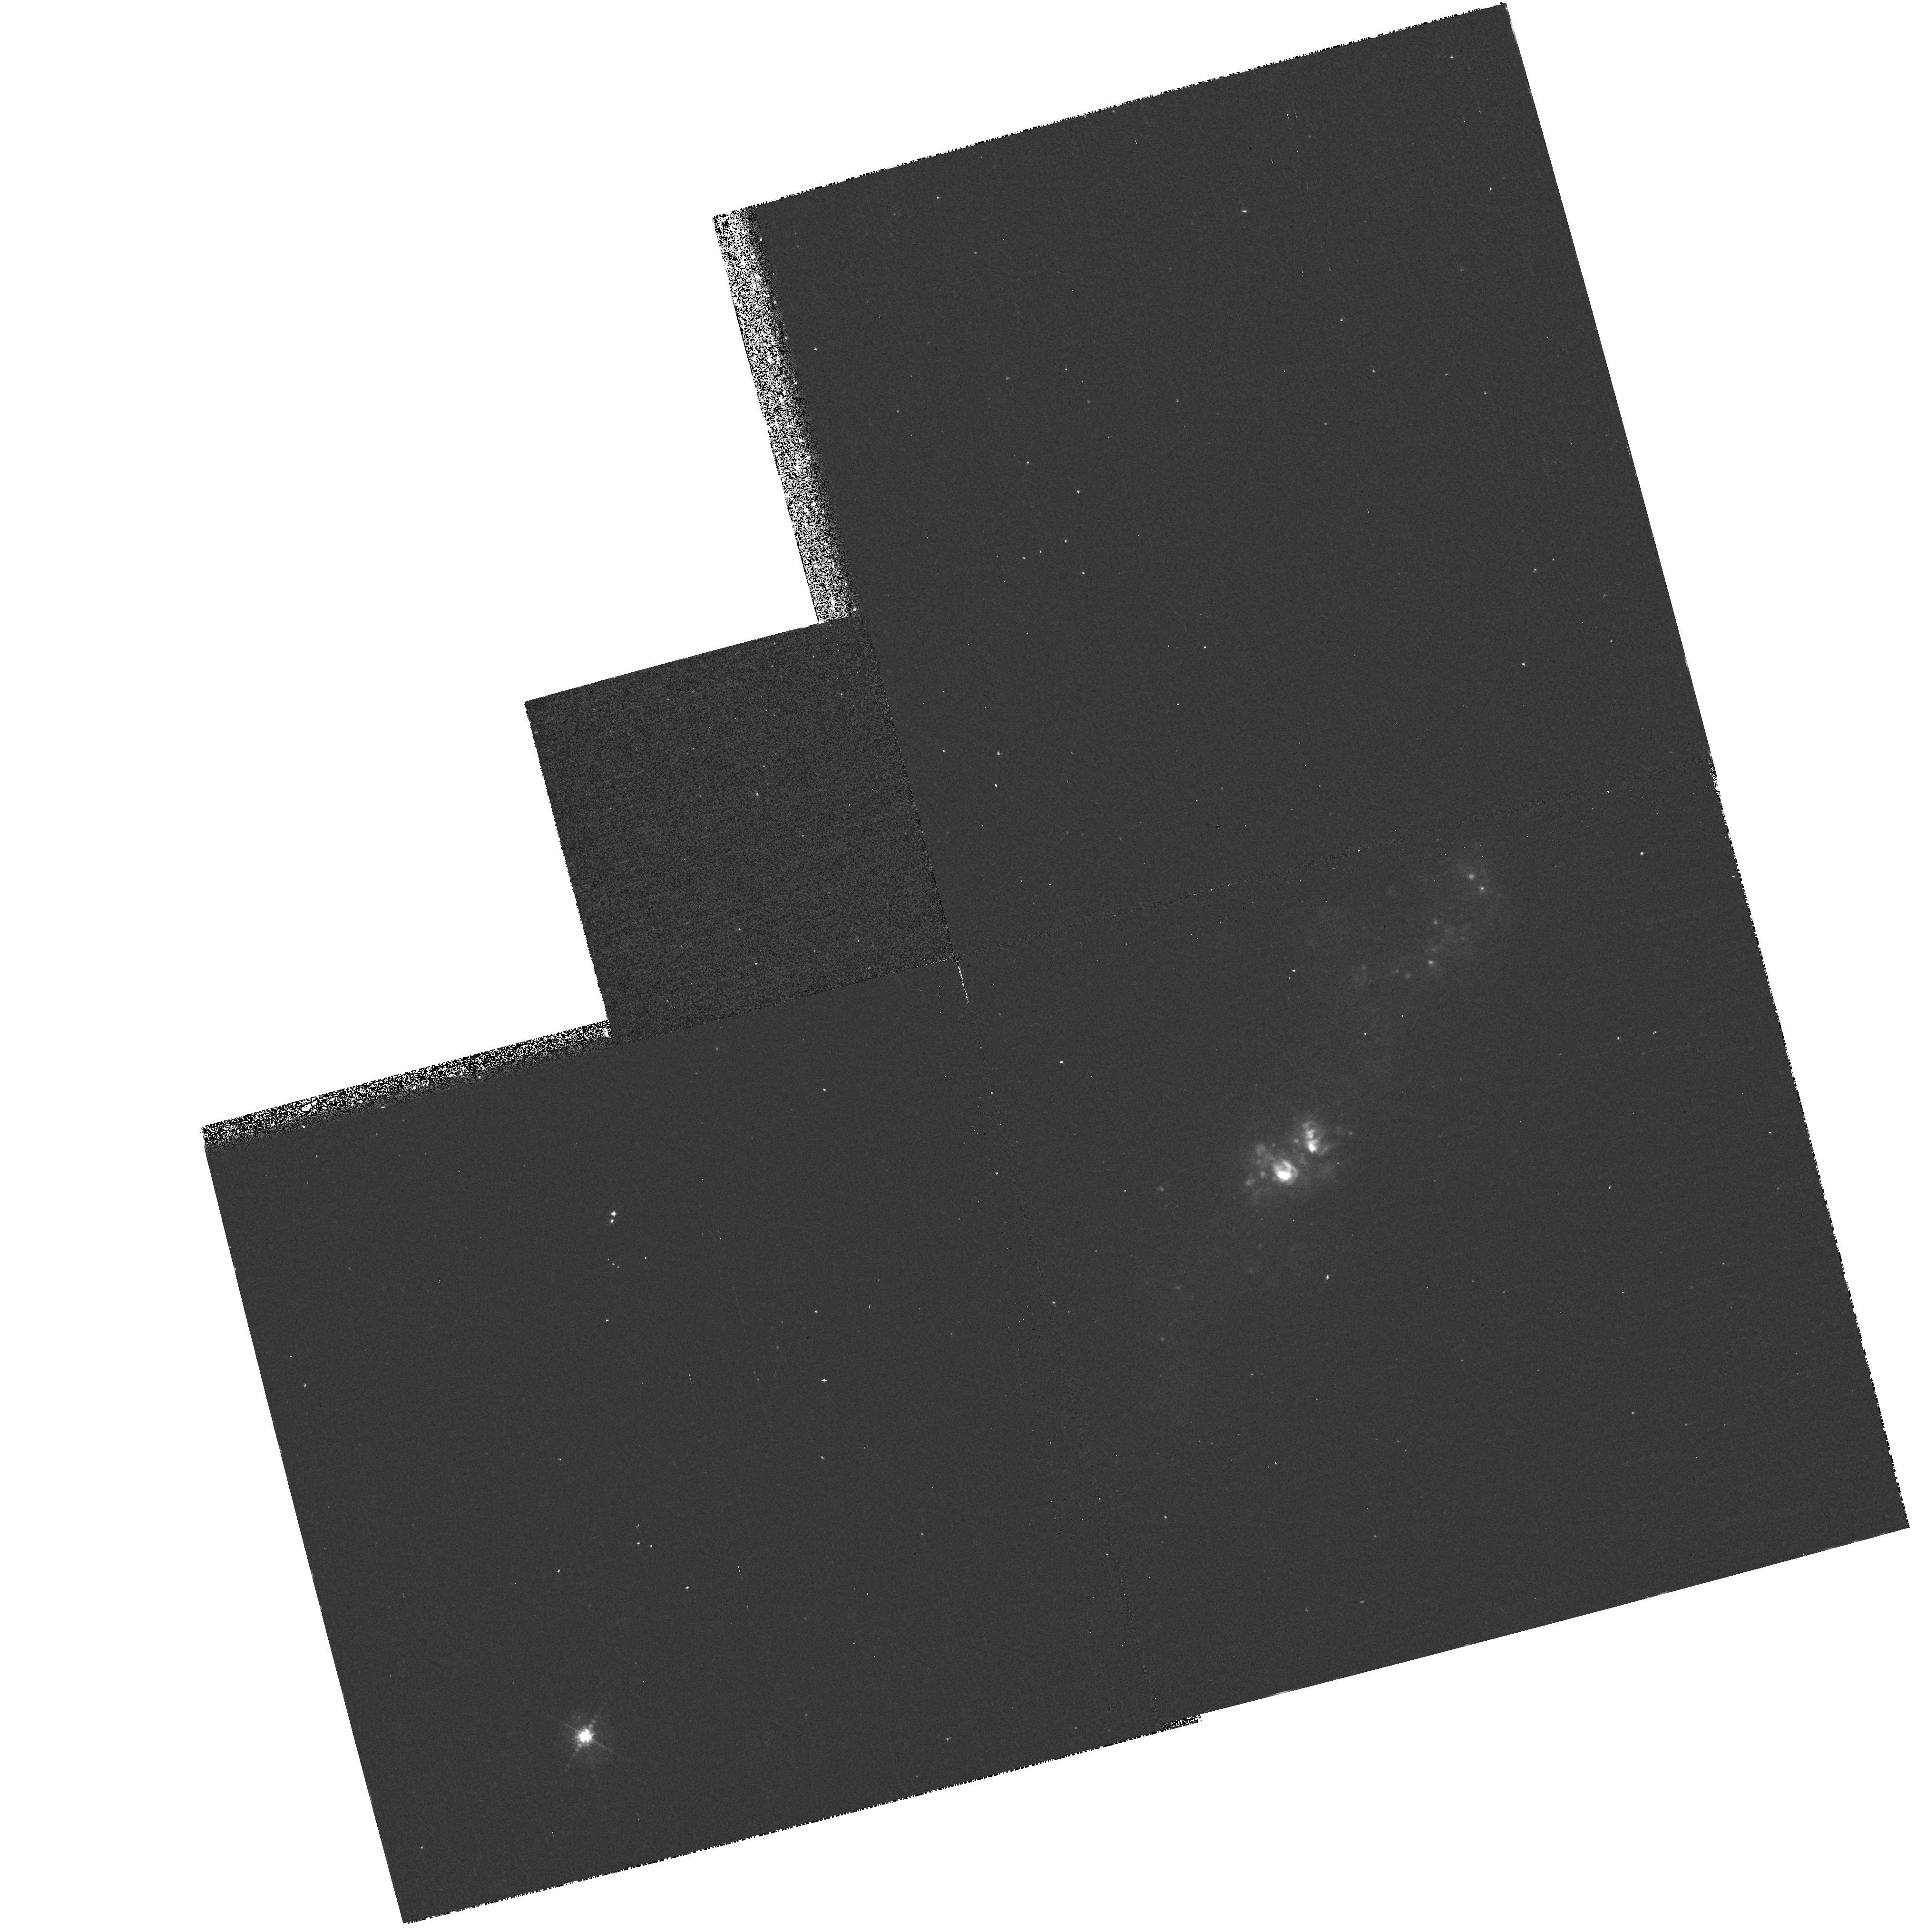
Target: UGC5456
Instrument: WFPC2/PC
Filter: F656N
Exposure: 18 min
Observation ID: hst_6569_02_wfpc2_pc_f656n_u3n802

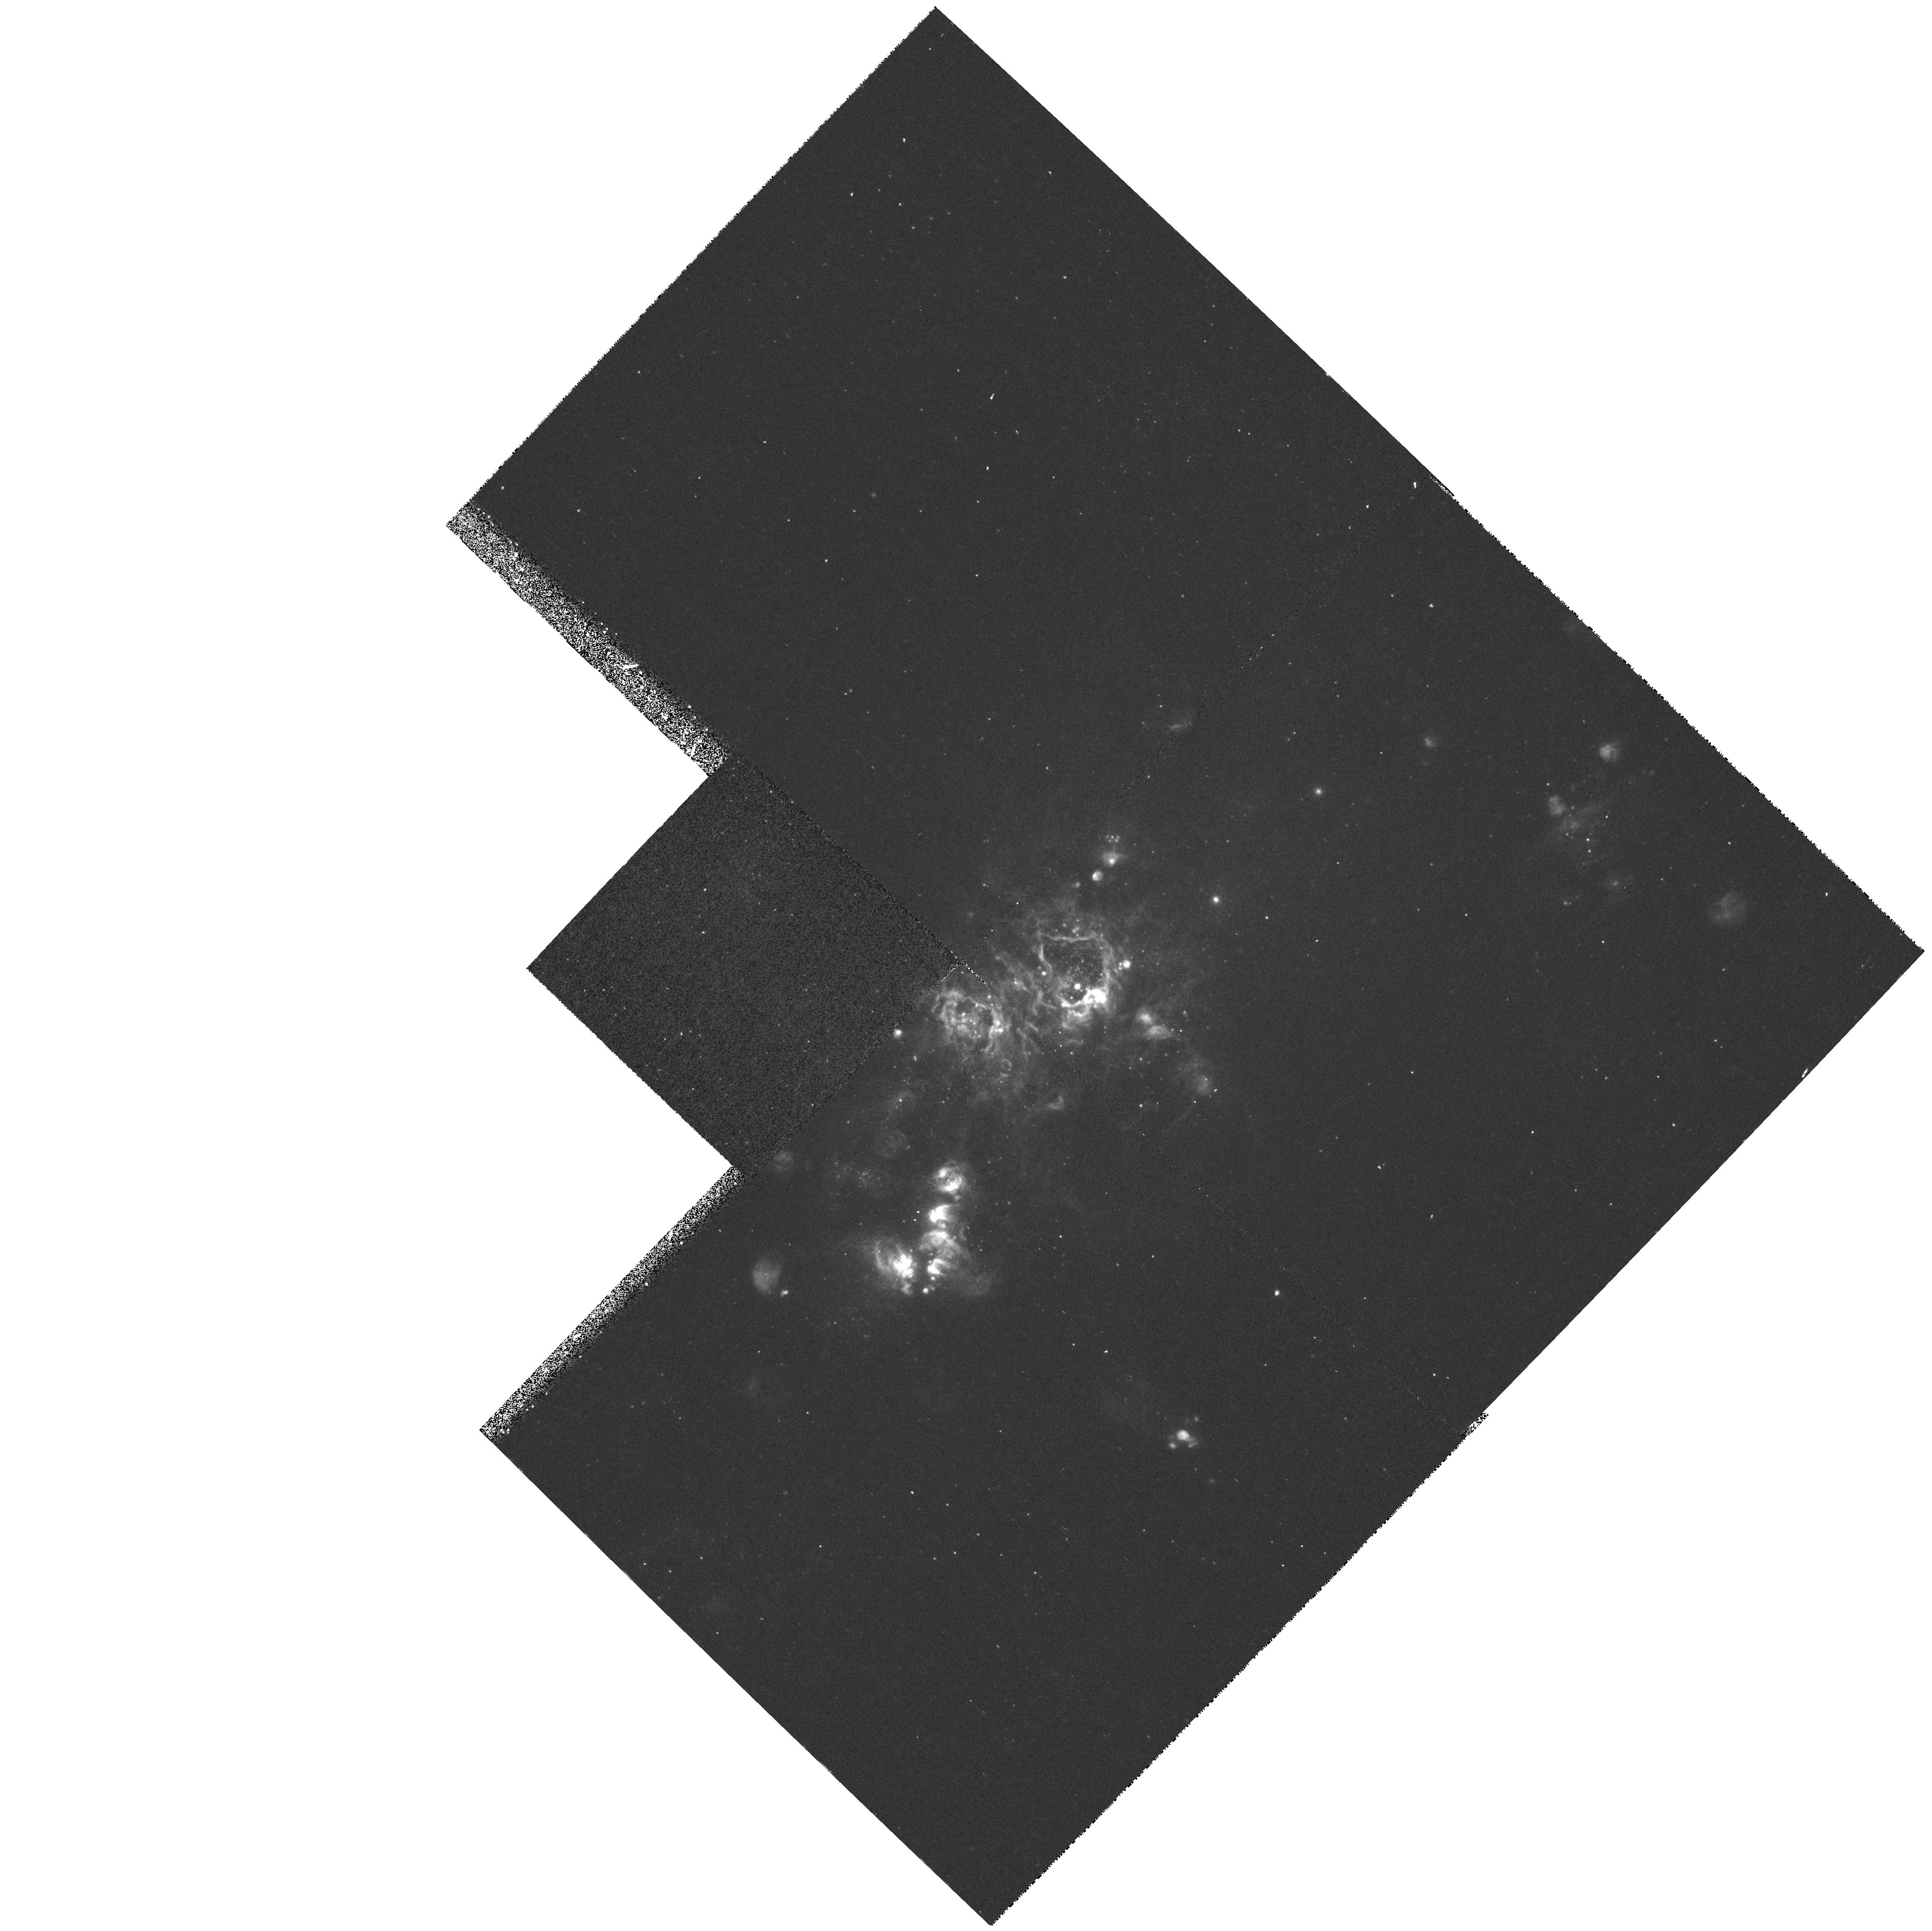
Target: NGC4214
Instrument: WFPC2/PC
Filter: F502N
Exposure: 25 min
Observation ID: hst_6569_01_wfpc2_pc_f502n_u3n801

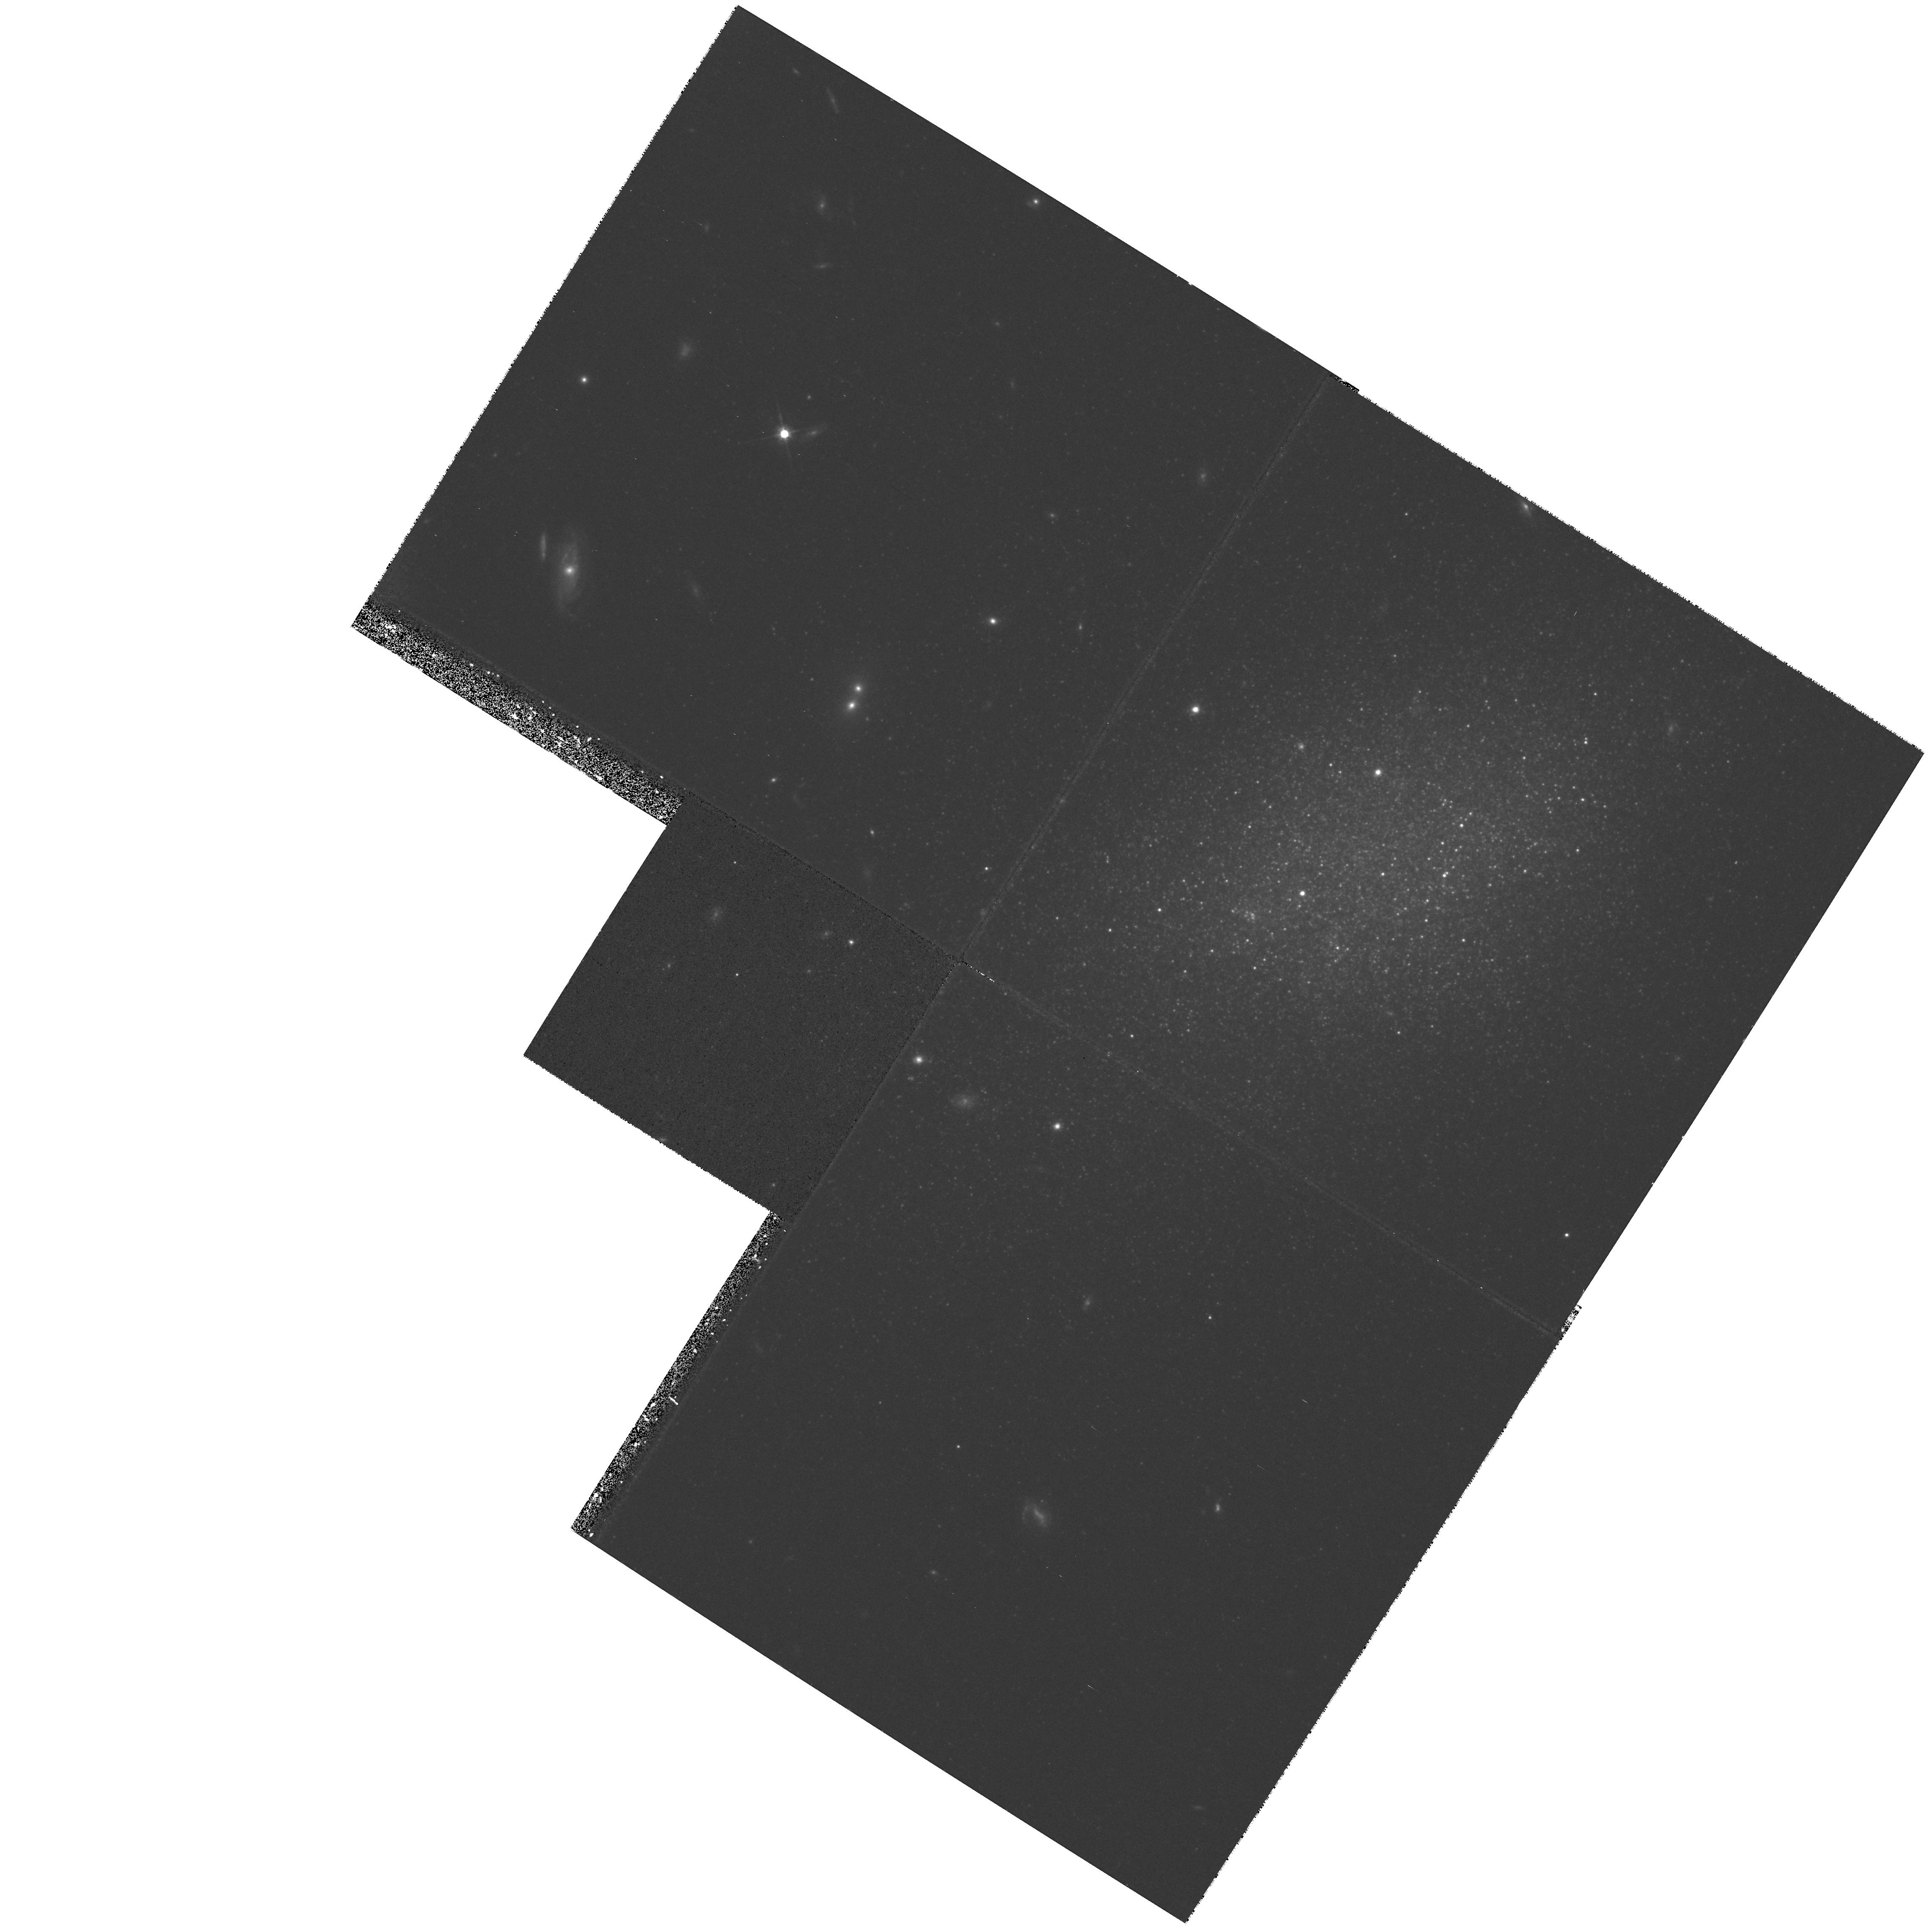
Target: UGC685
Instrument: WFPC2/PC
Filter: F814W
Exposure: 22 min
Observation ID: hst_6569_03_wfpc2_pc_f814w_u3n803

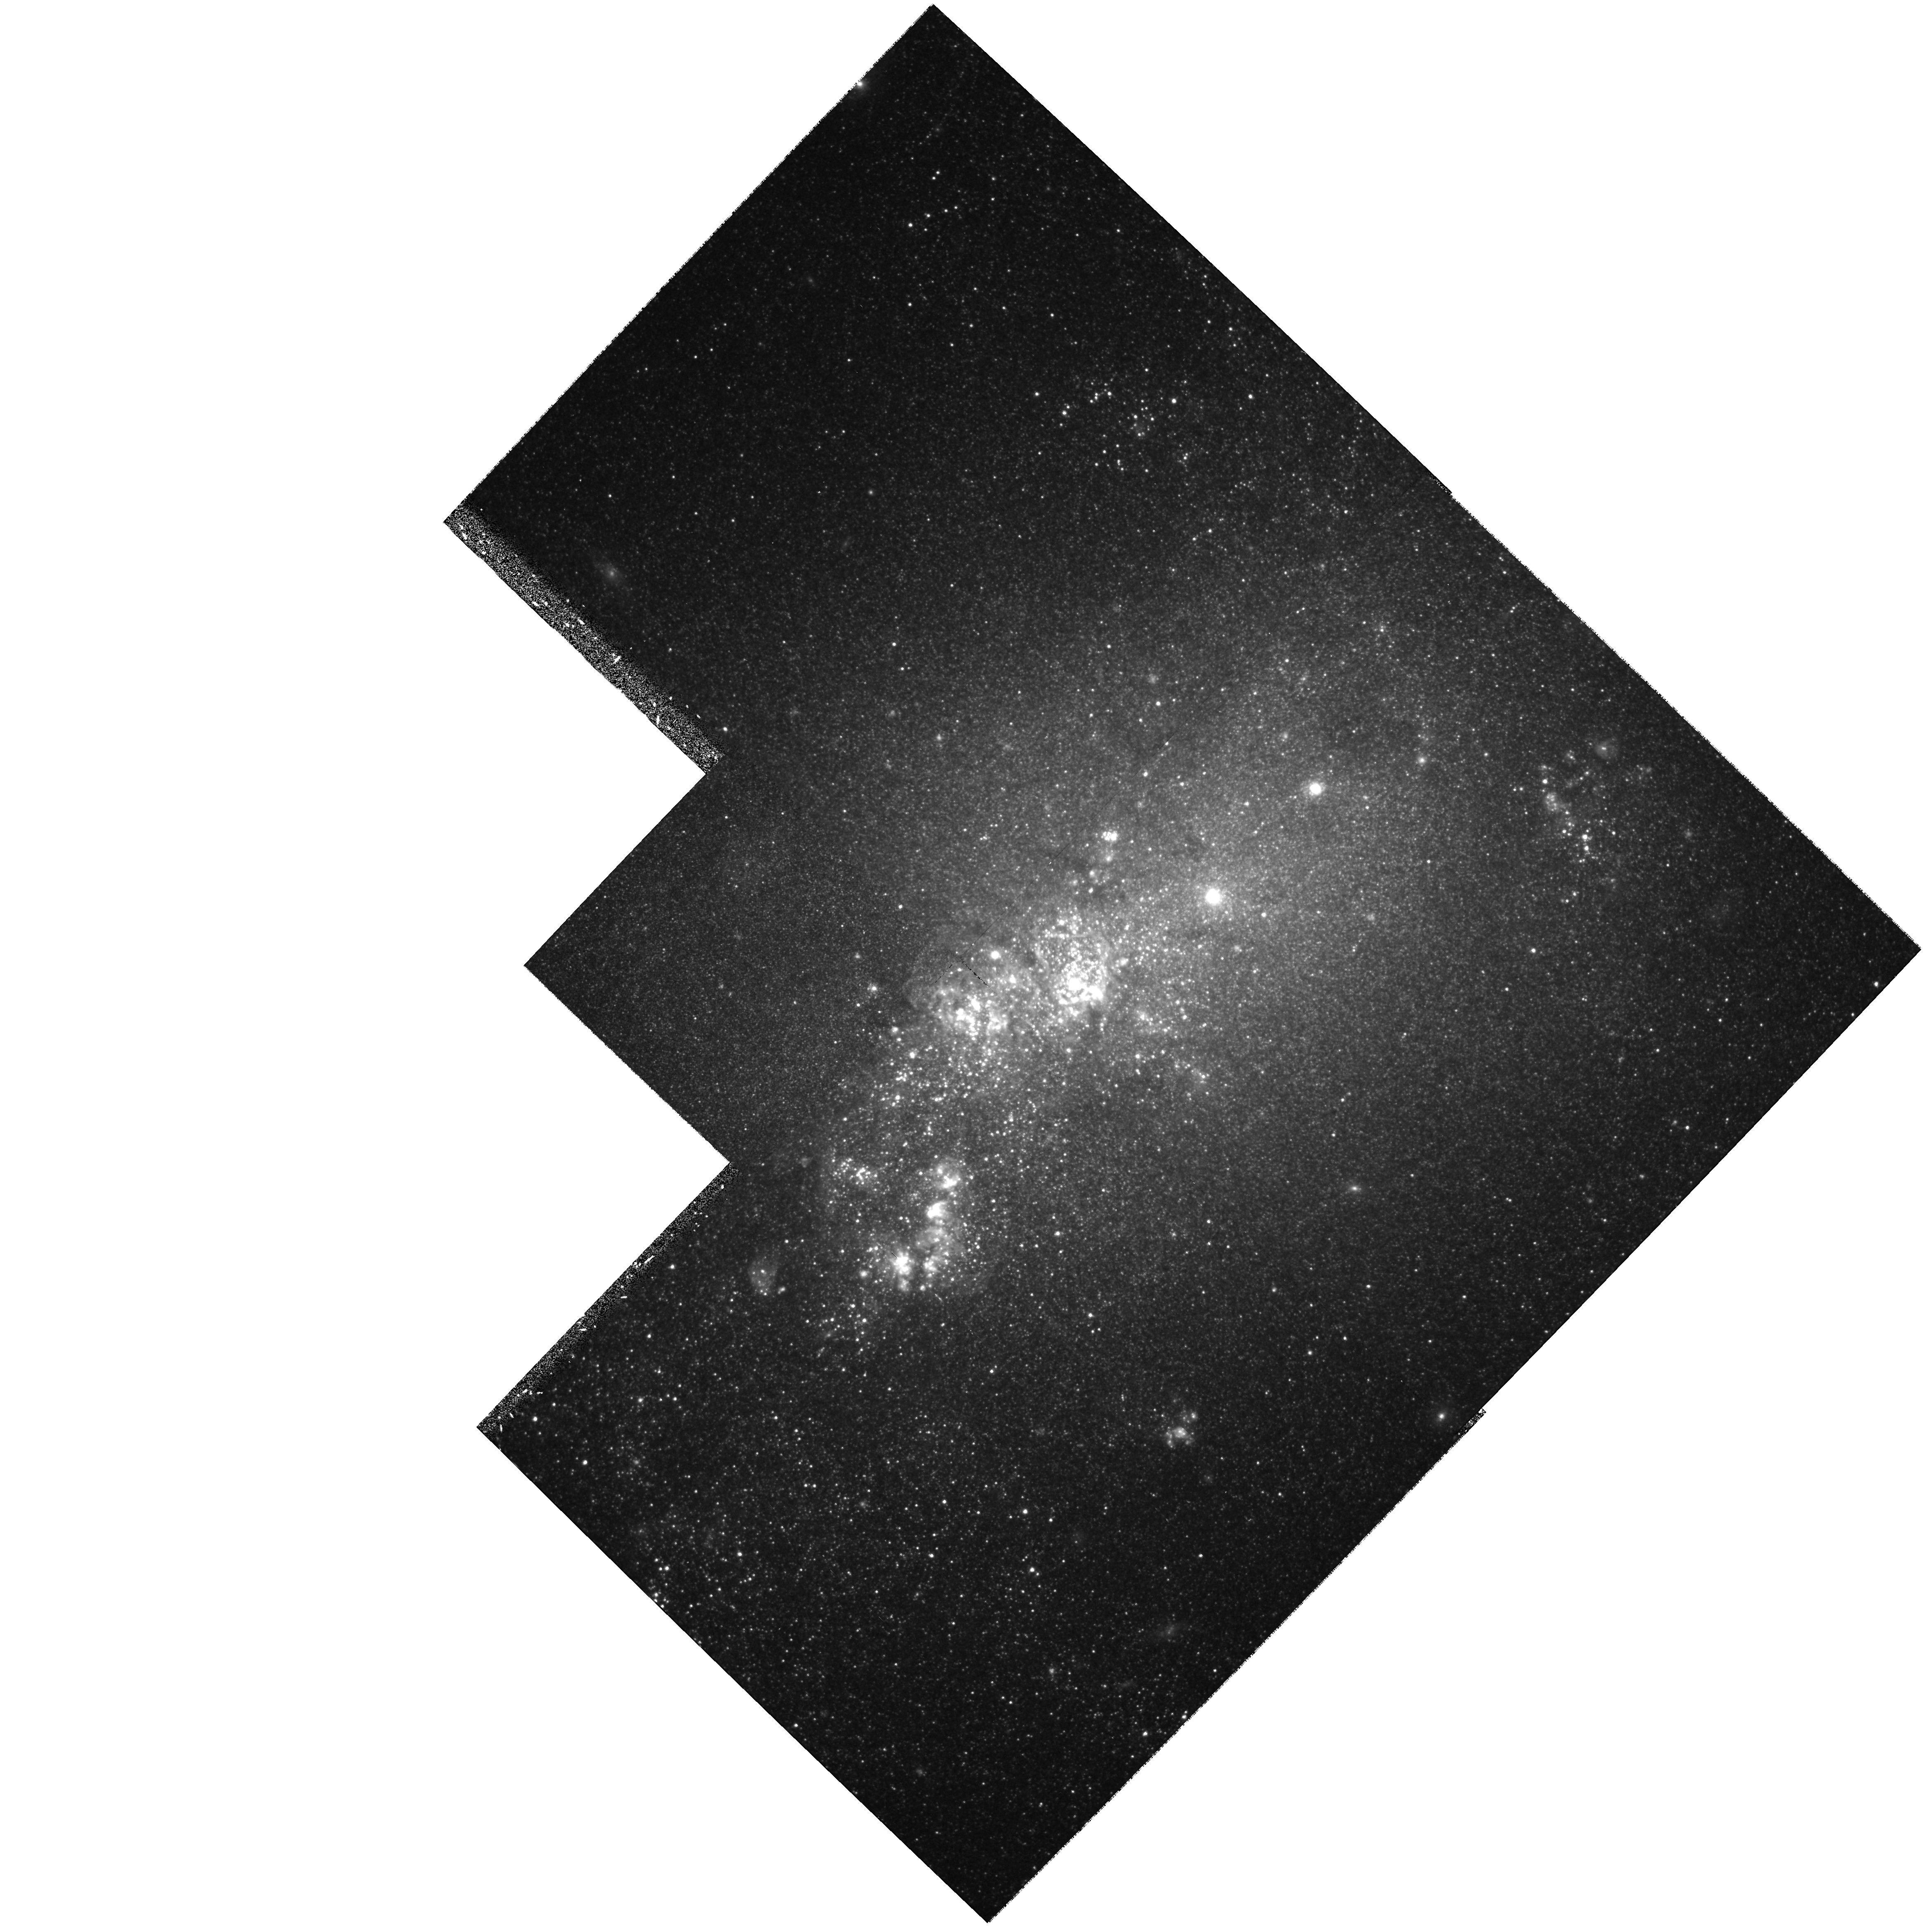
Target: NGC4214
Instrument: WFPC2/PC
Filter: F702W
Exposure: 17 min
Observation ID: hst_6569_01_wfpc2_pc_f702w_u3n801

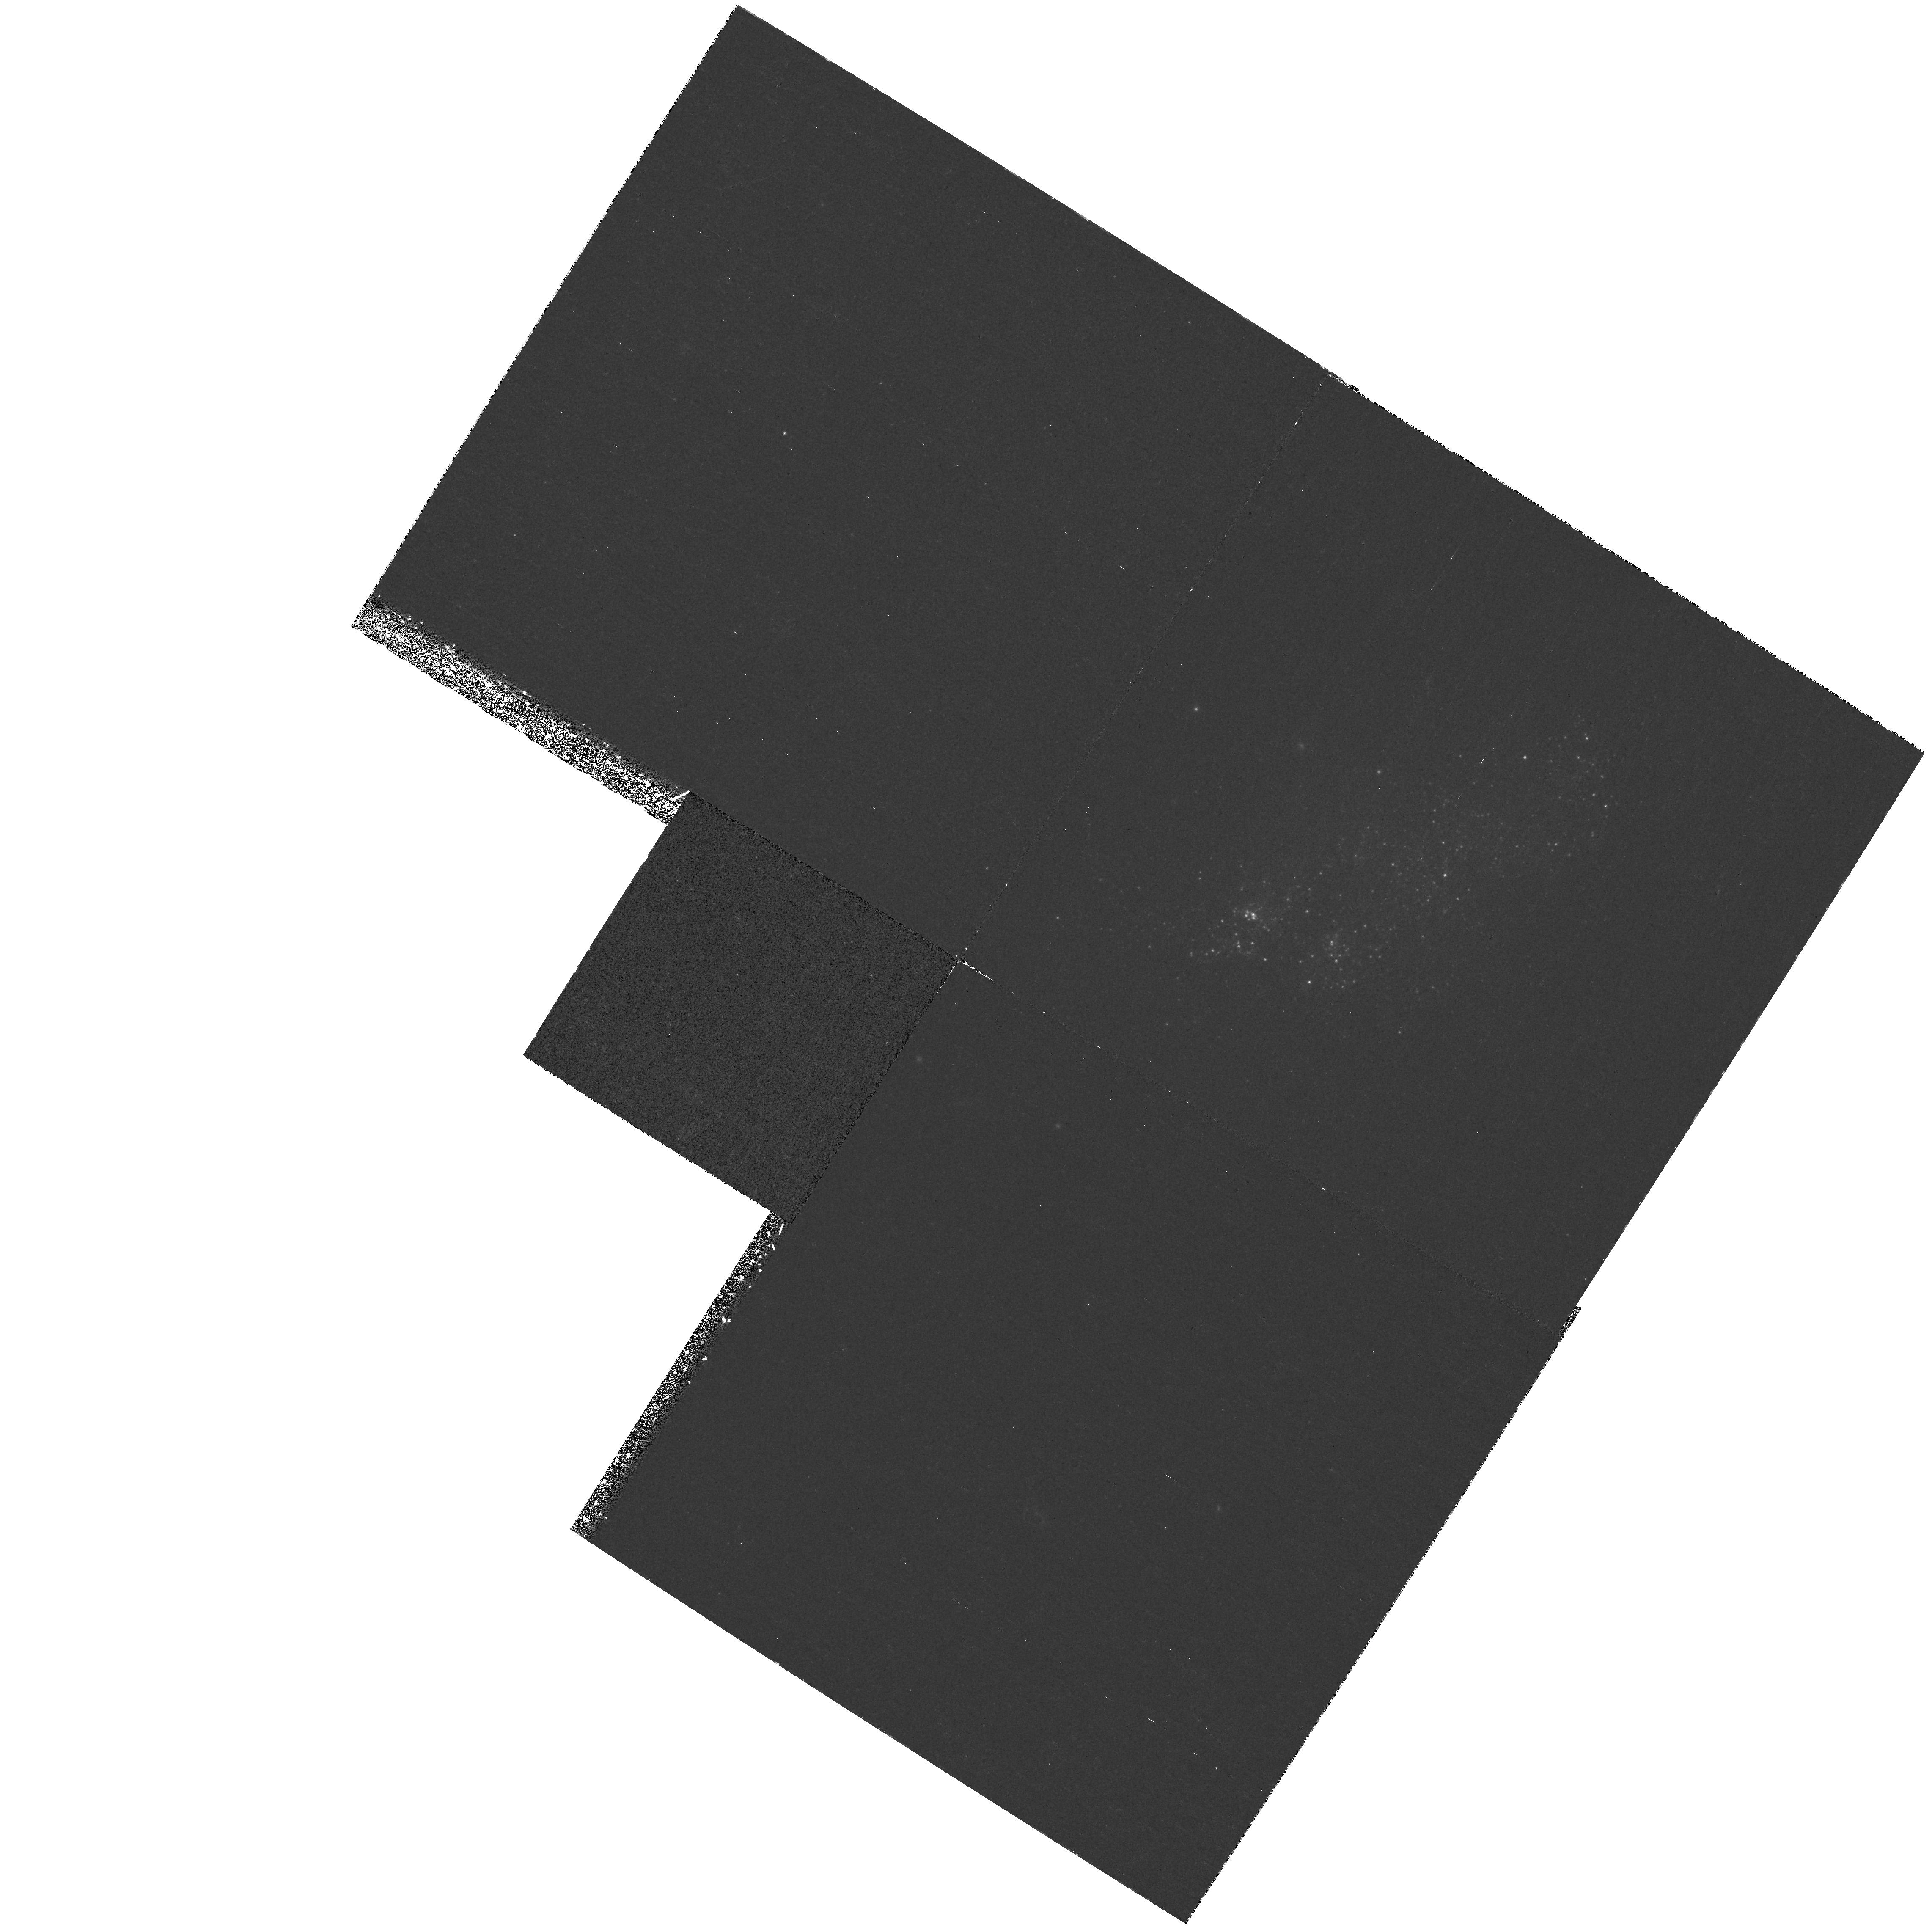
Target: UGC685
Instrument: WFPC2/PC
Filter: F336W
Exposure: 38 min
Observation ID: hst_6569_03_wfpc2_pc_f336w_u3n803

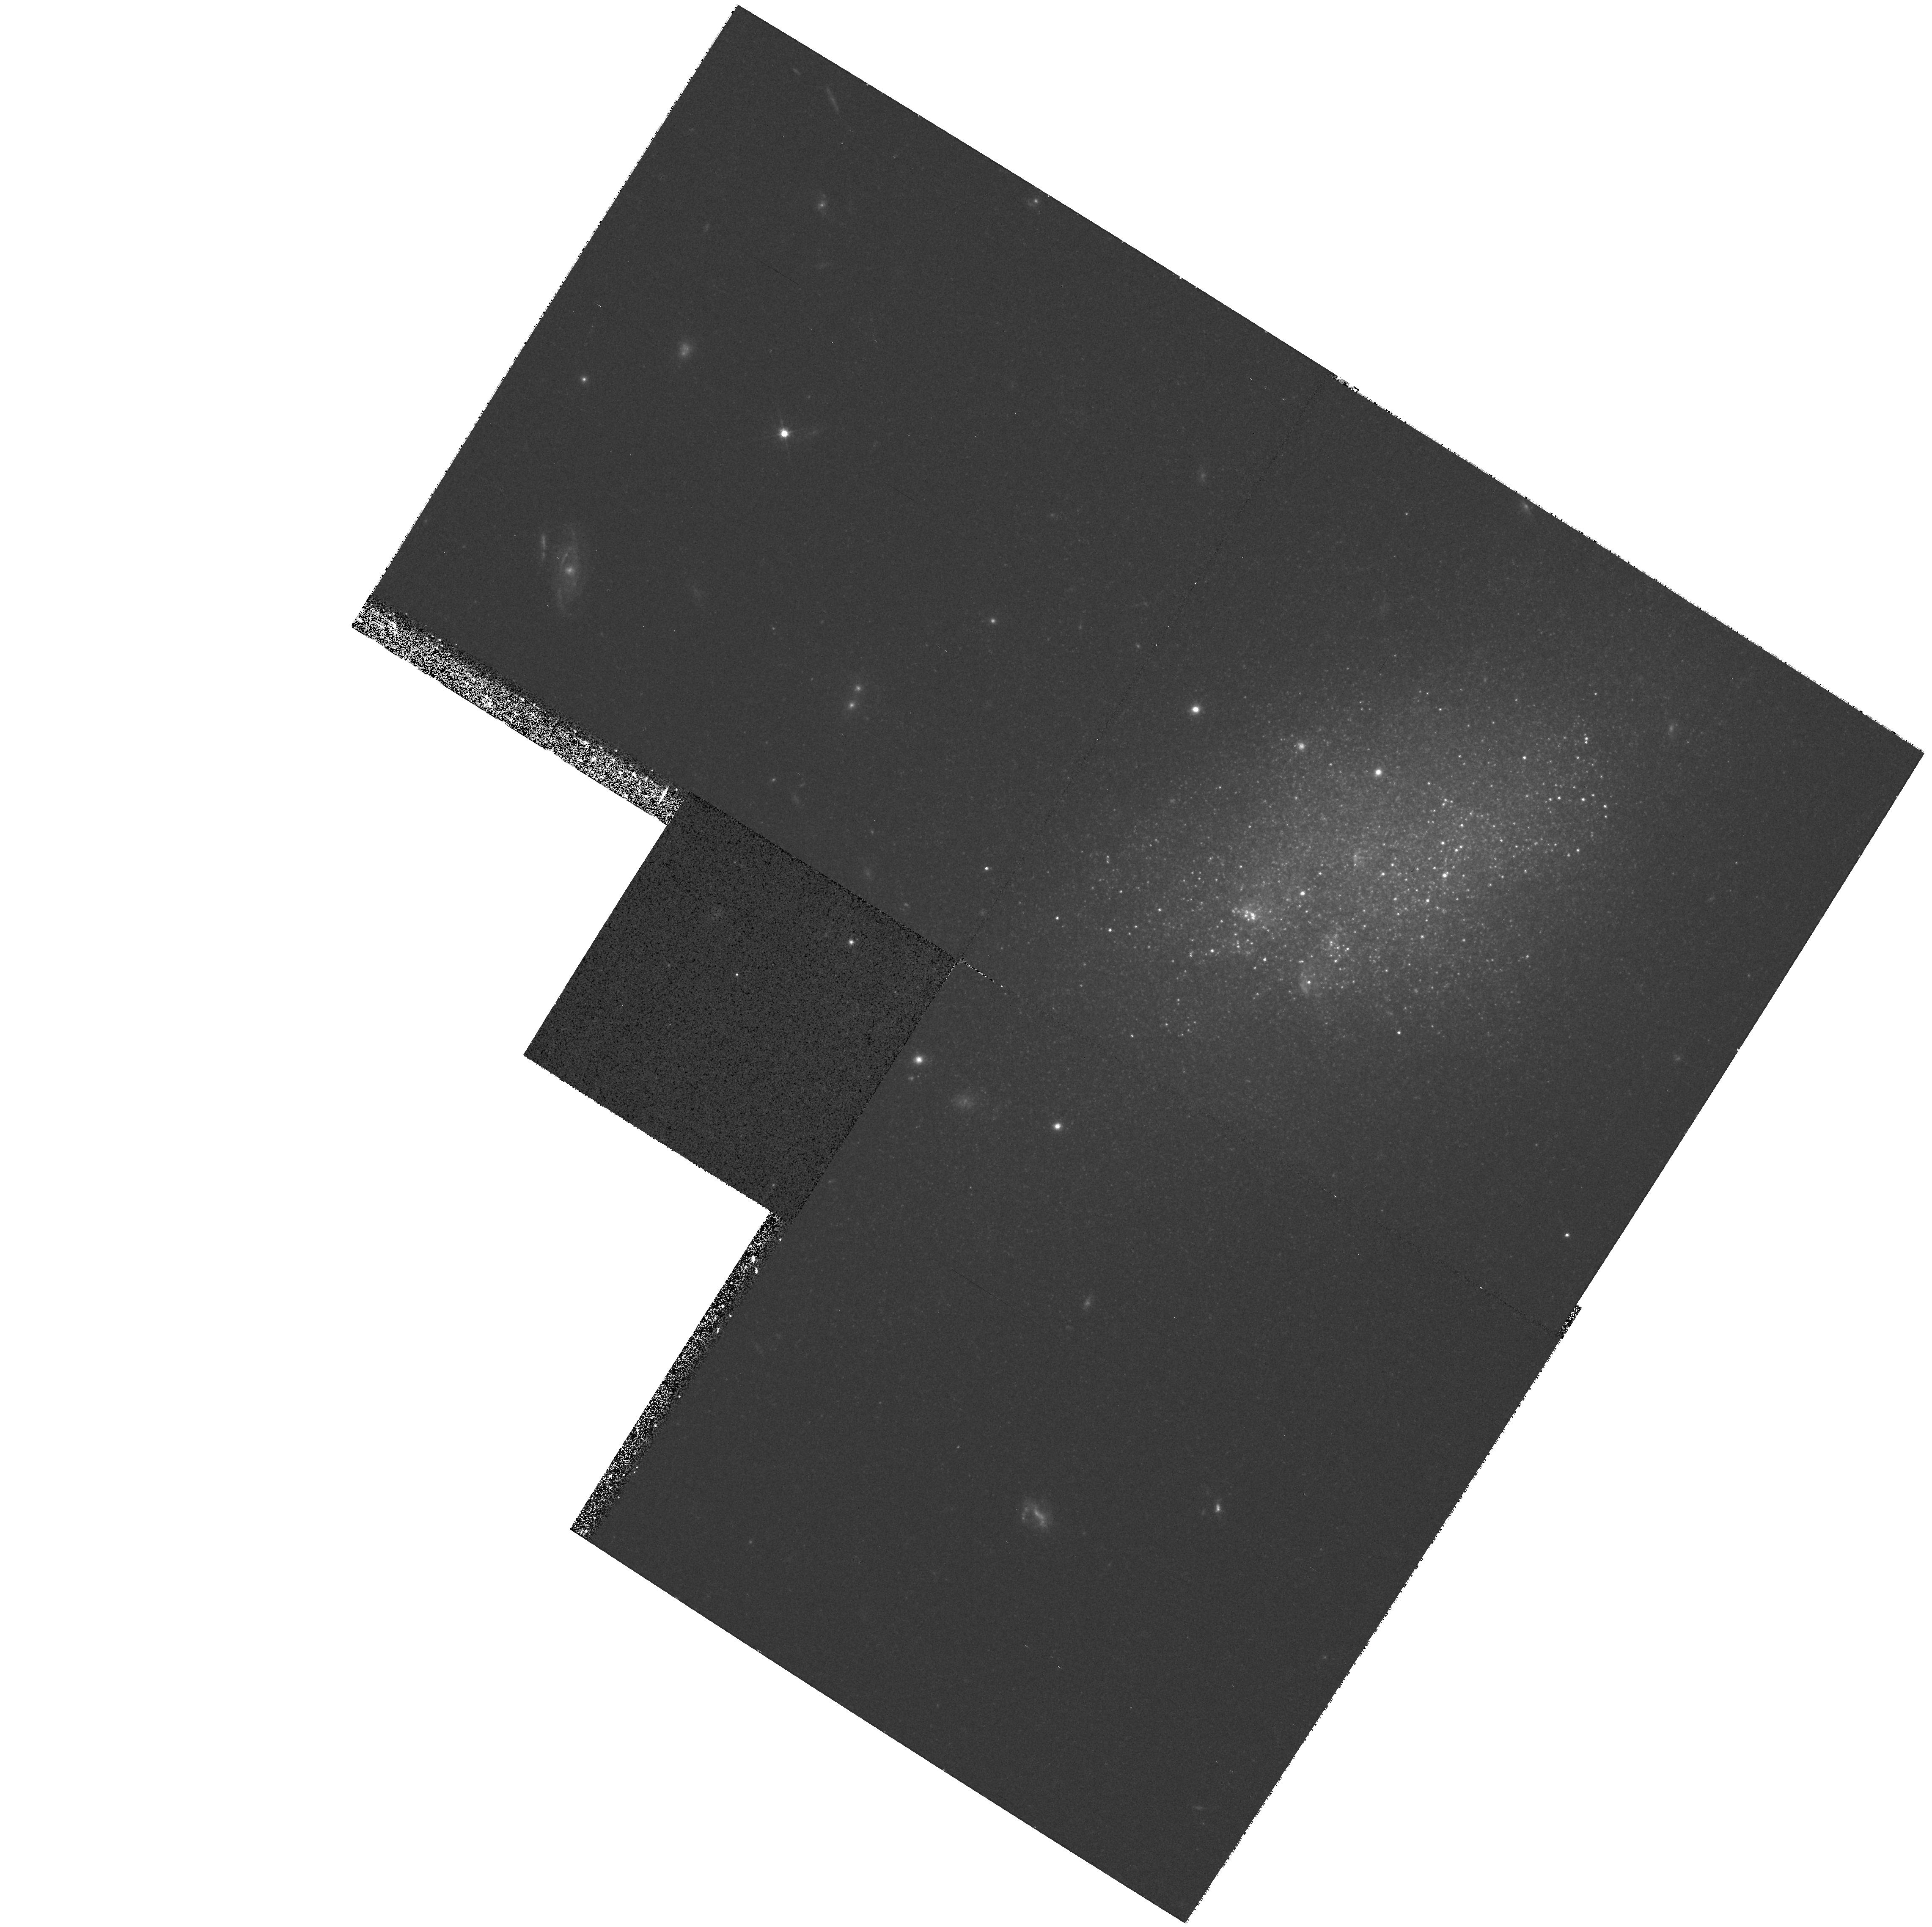
Target: UGC685
Instrument: WFPC2/PC
Filter: F555W
Exposure: 18 min
Observation ID: hst_6569_03_wfpc2_pc_f555w_u3n803

The Physics of Nearby Blue Irregular Starbursts (PI: MacKenty, John W.)

We propose to exploit the resolution of the WFPC2 to obtain U, V, R, and I and narrow band H Alpha and O III images of an optimally-selected sample of three local dwarf starburst galaxies in order to understand the mechanism of star formation in these systems. These objects have O III equivalent widths greater than 50Angstrom. These dwarf galaxies are close enough that massive stars can be resolved by HST and are extremely important local laboratories for the study of star formation. This type of low luminosity irregular galaxy has been shown to evolve significantly from redshifts of 0.5 - 1 to the current epoch (Glazebrook et al. 1995, Driver et al. 1995, Lilly et al. 1995) in contrast to the more luminous population of early type systems that do not seem to evolve. The understanding of the evolutionary processes in these systems is unclear but interactions, merging, and general starburst activity seem to play a major role. Our detailed study of the sample proposed here may be of significant help in understanding the physics of these objects and there evolution. Many fundamental questions about the essential physical nature of these and larger starburst systems remain unanswered including: (1) is the mass function of a burst restricted to the high mass end; (2) does it depend on metallicity; (3) what physical mechanisms actually trigger the burst. Our HST data will have sufficient spatial resolution to resolve isolated individual high mass main sequence stars and super giants and to distinguish clusters similar to R136A.